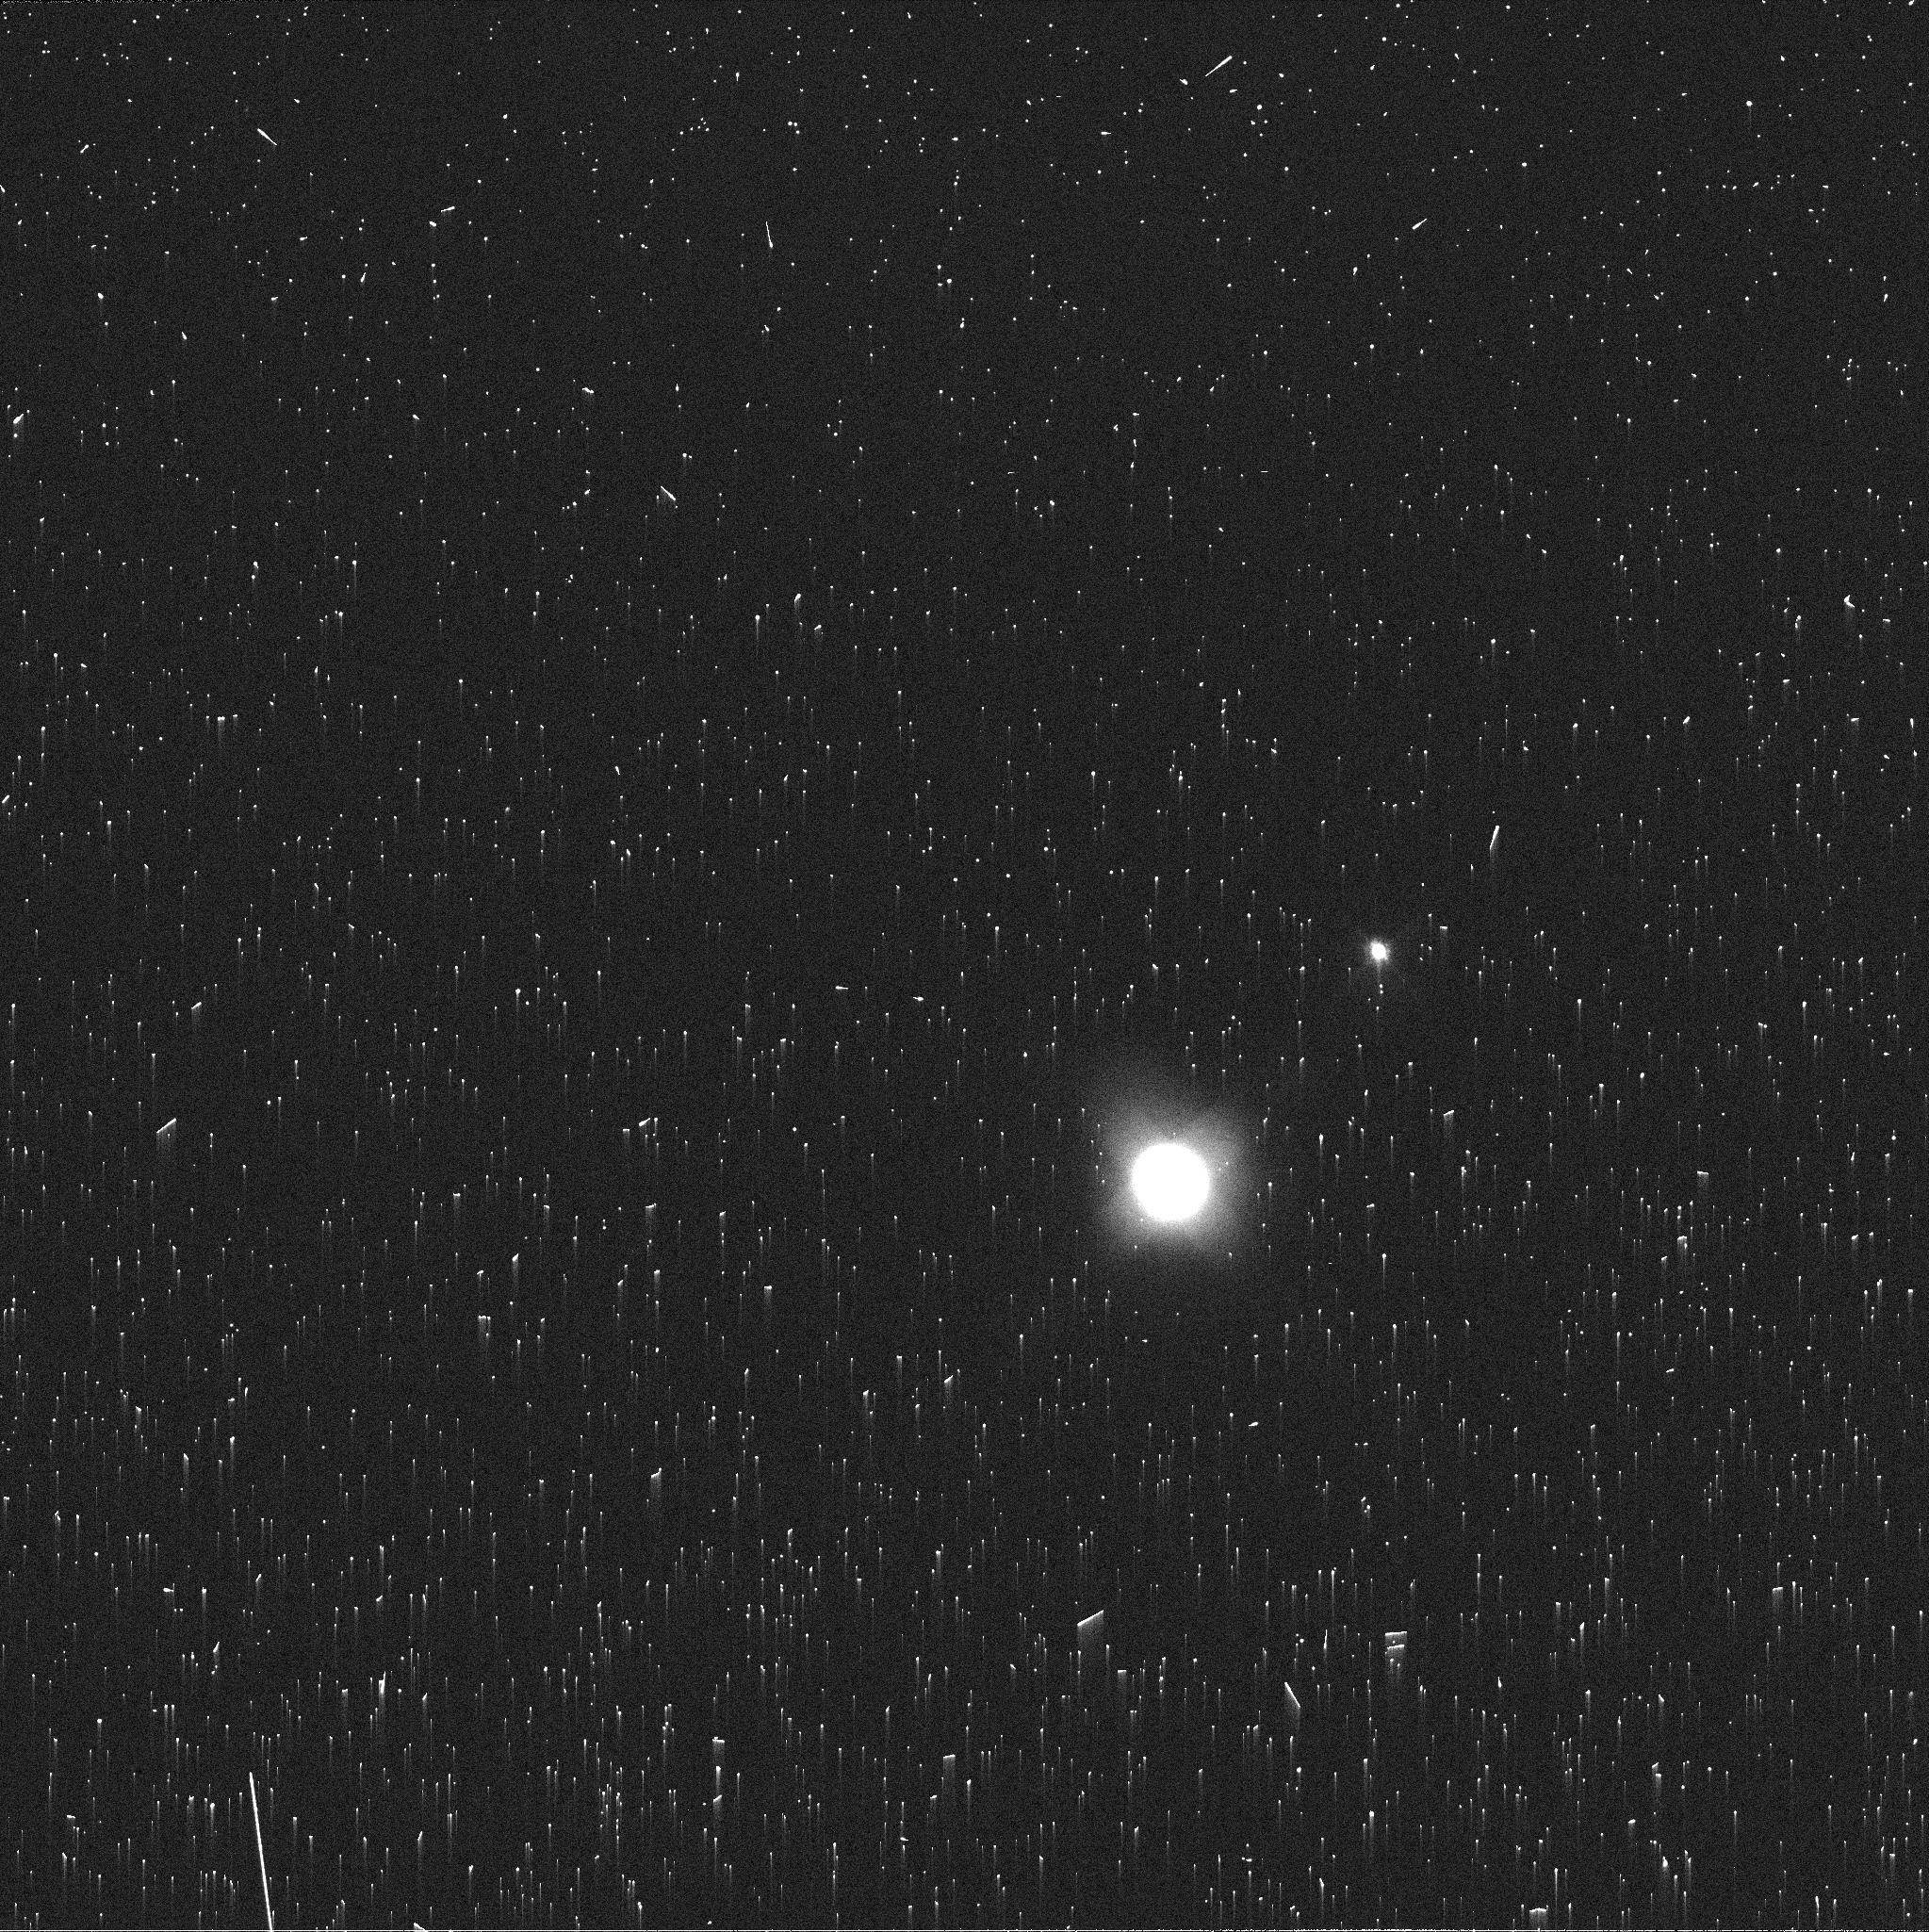
Target: NEPTUNE-MAPS. Instrument: WFC3/UVIS. Filter: FQ619N. Exposure: 2 min. Observation ID: iduy22kjq

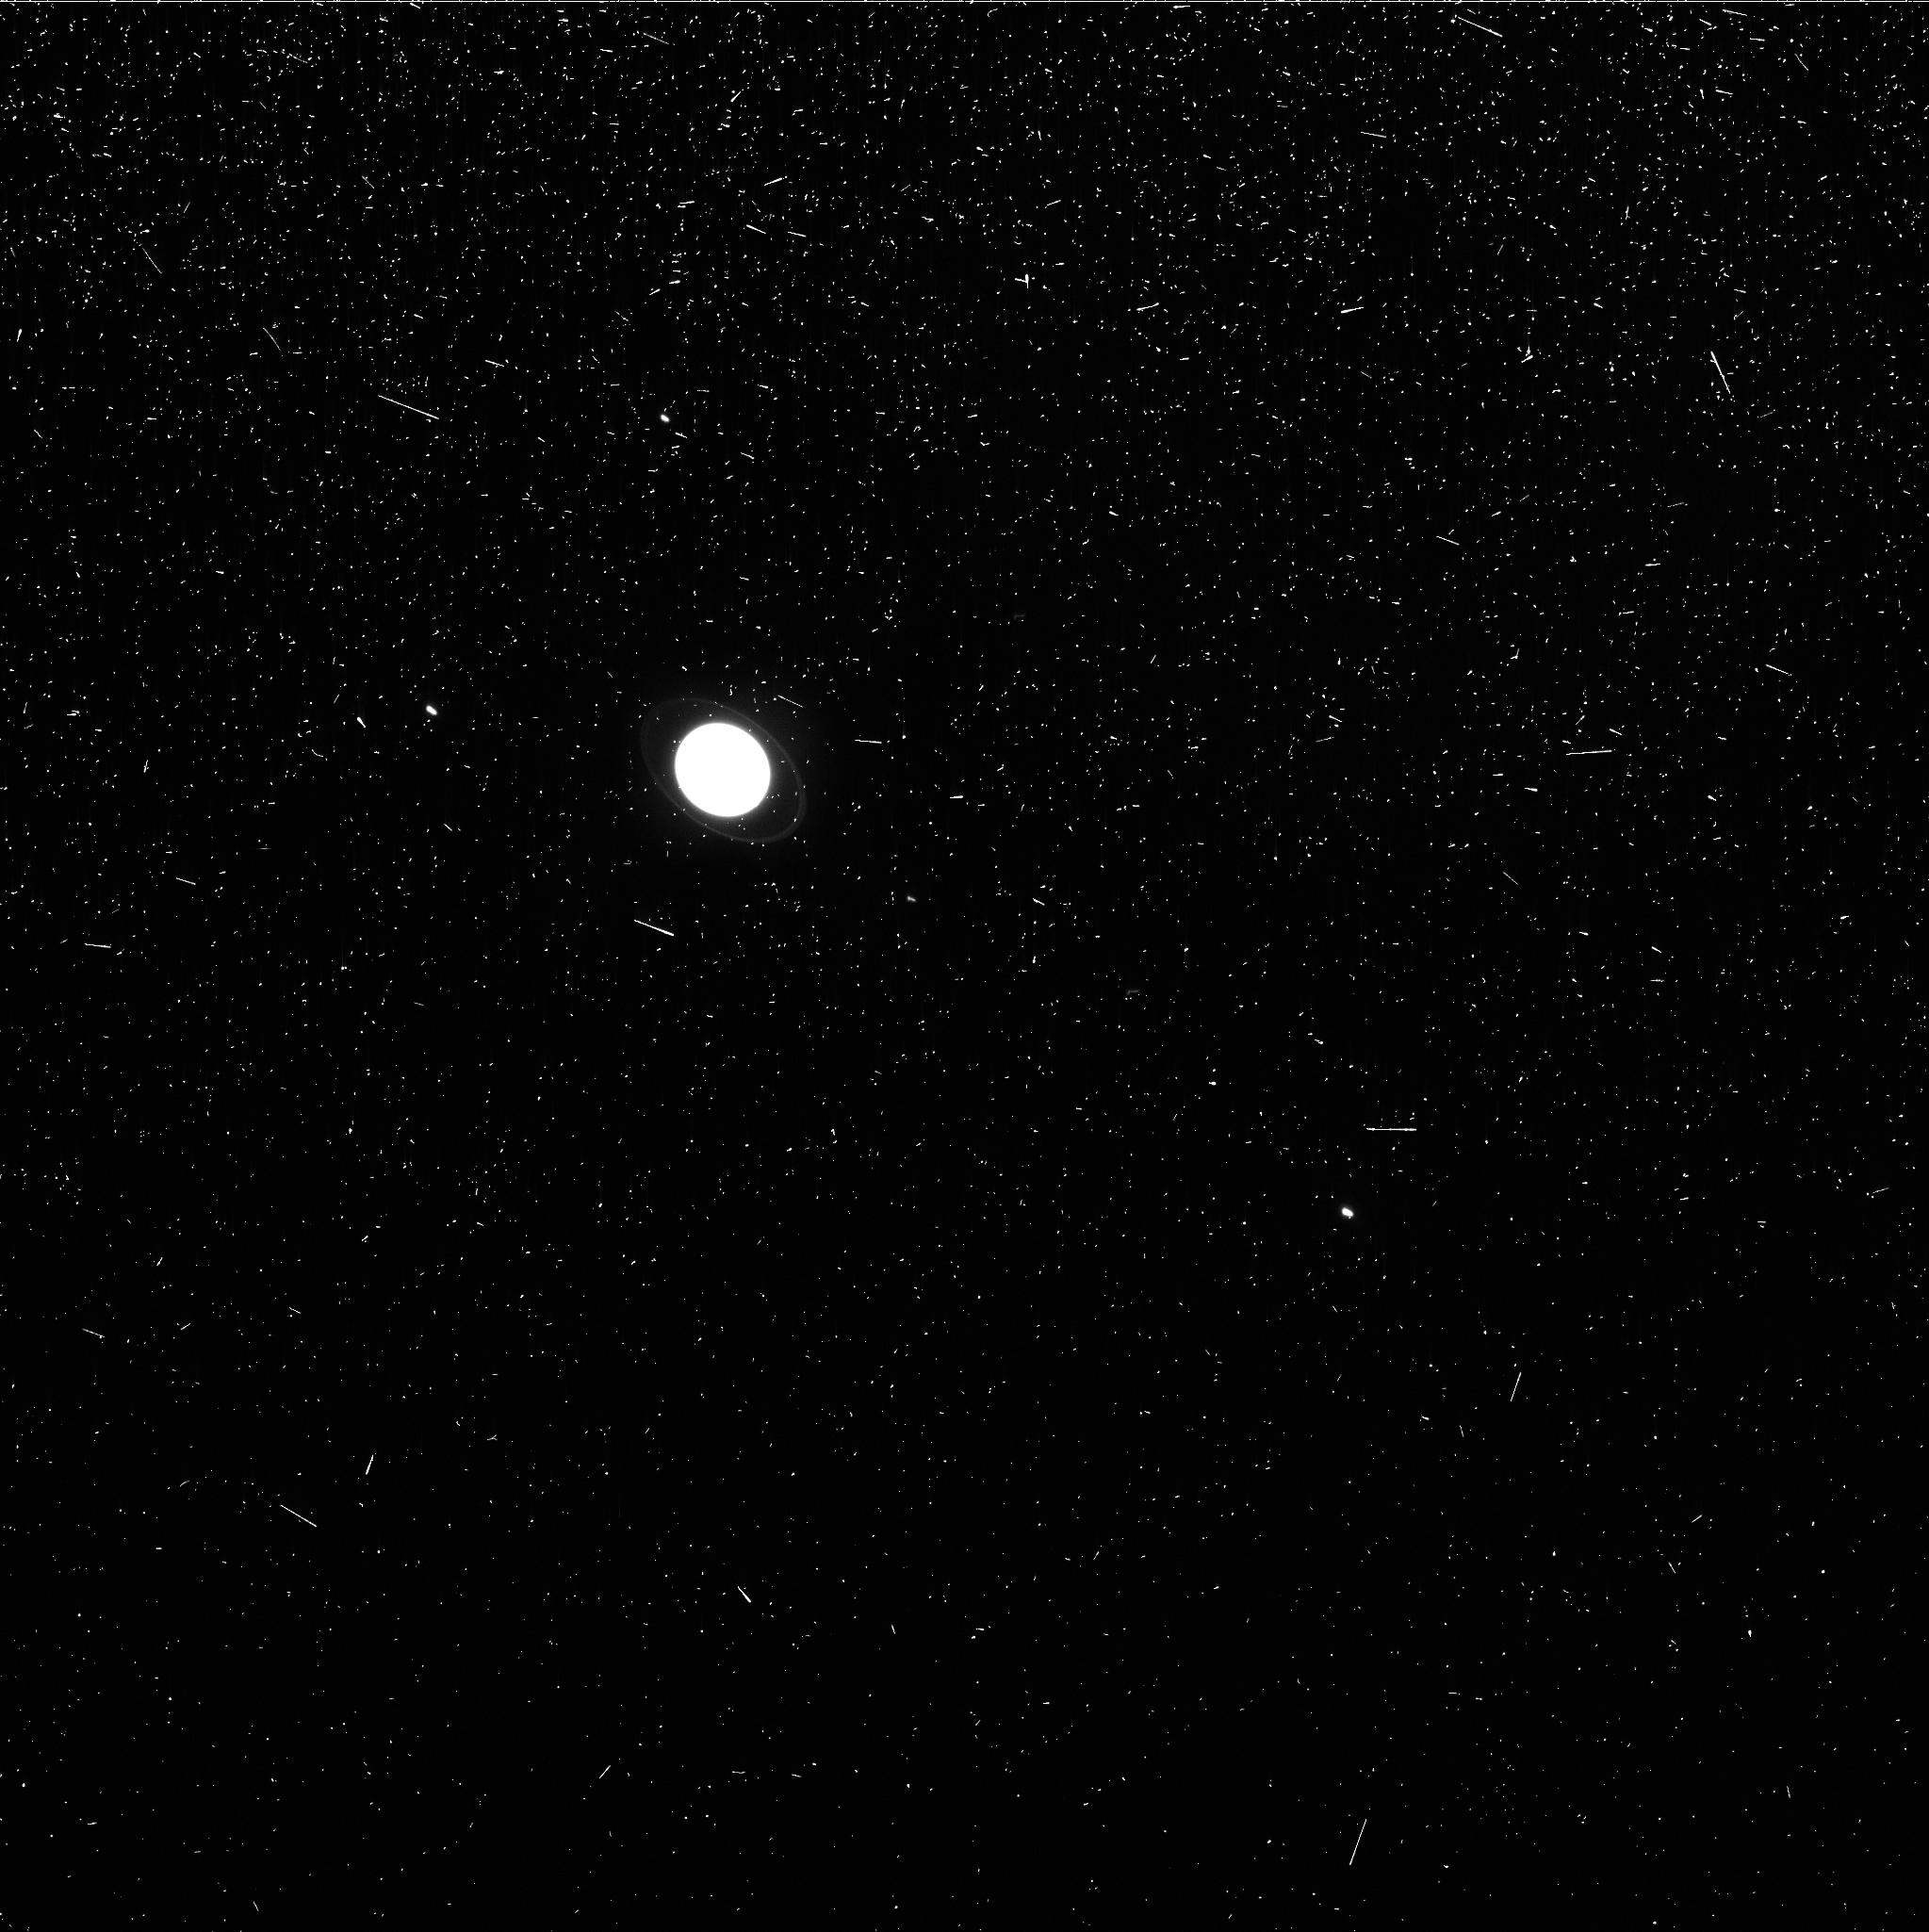
Target: URANUS-MAPS. Instrument: WFC3/UVIS. Filter: FQ727N. Exposure: 3 min. Observation ID: iduy06rxq

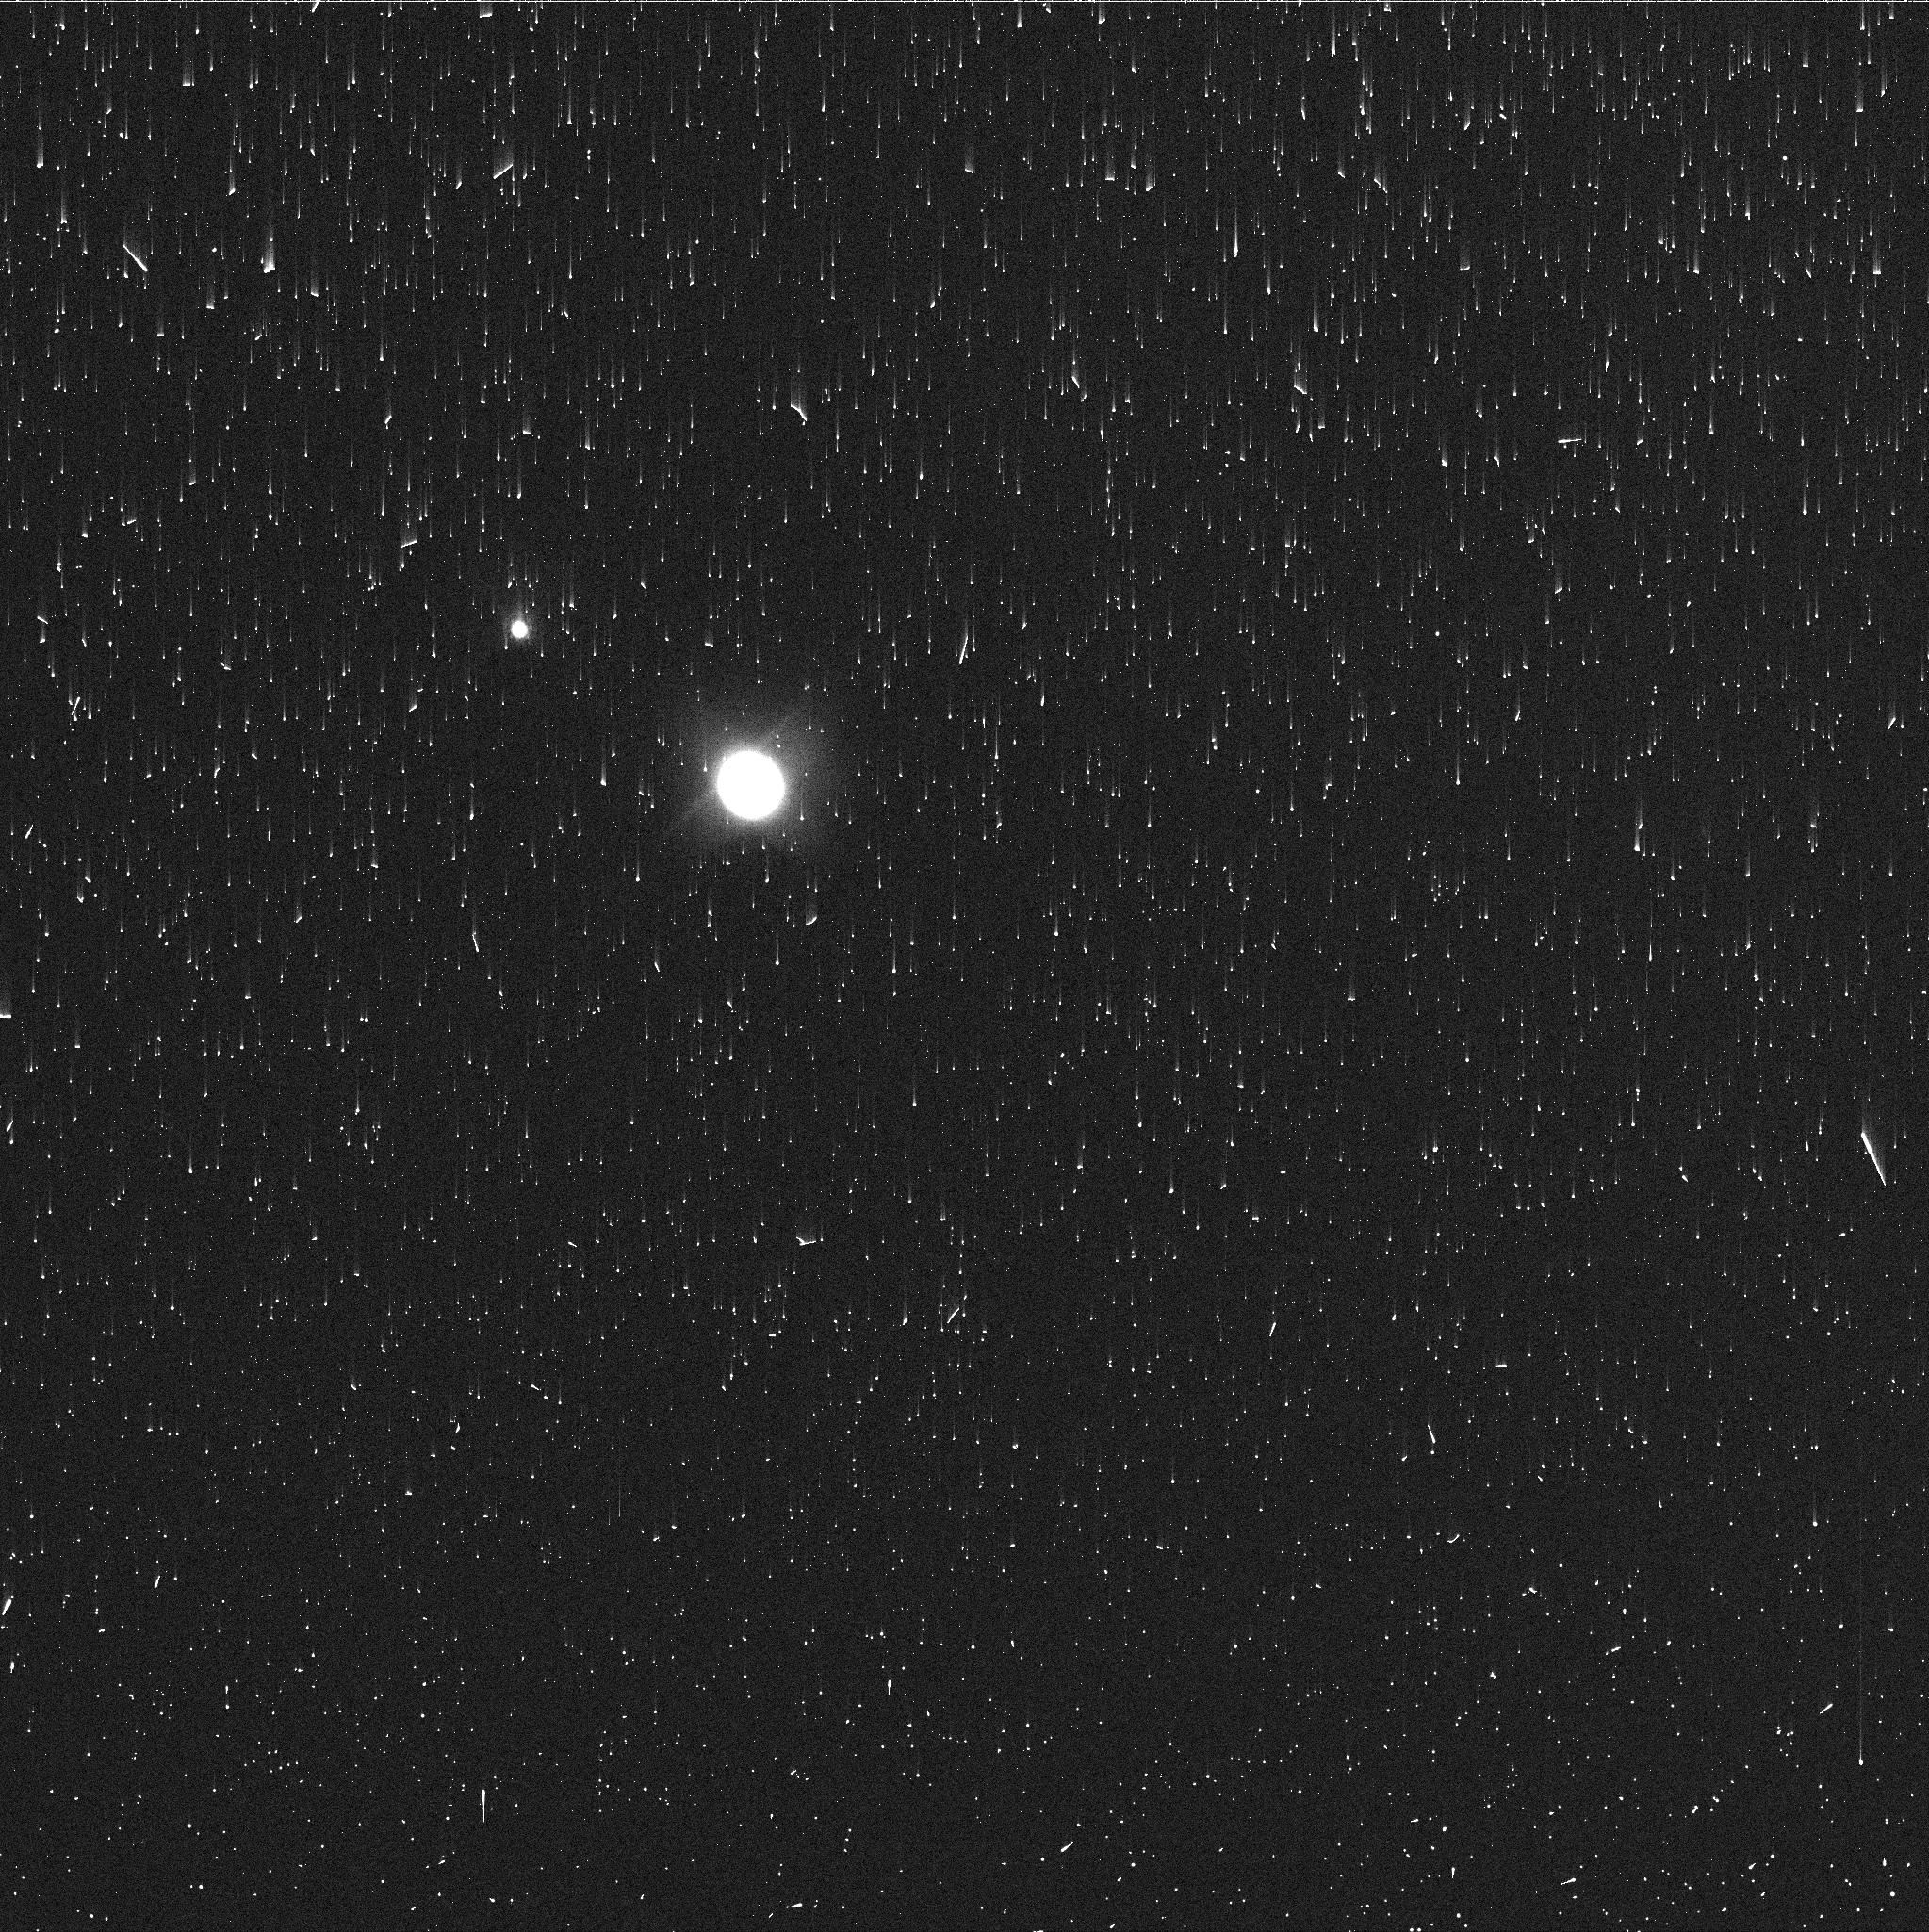
Target: NEPTUNE-MAPS. Instrument: WFC3/UVIS. Filter: FQ727N. Exposure: 2 min. Observation ID: iduy28q0q

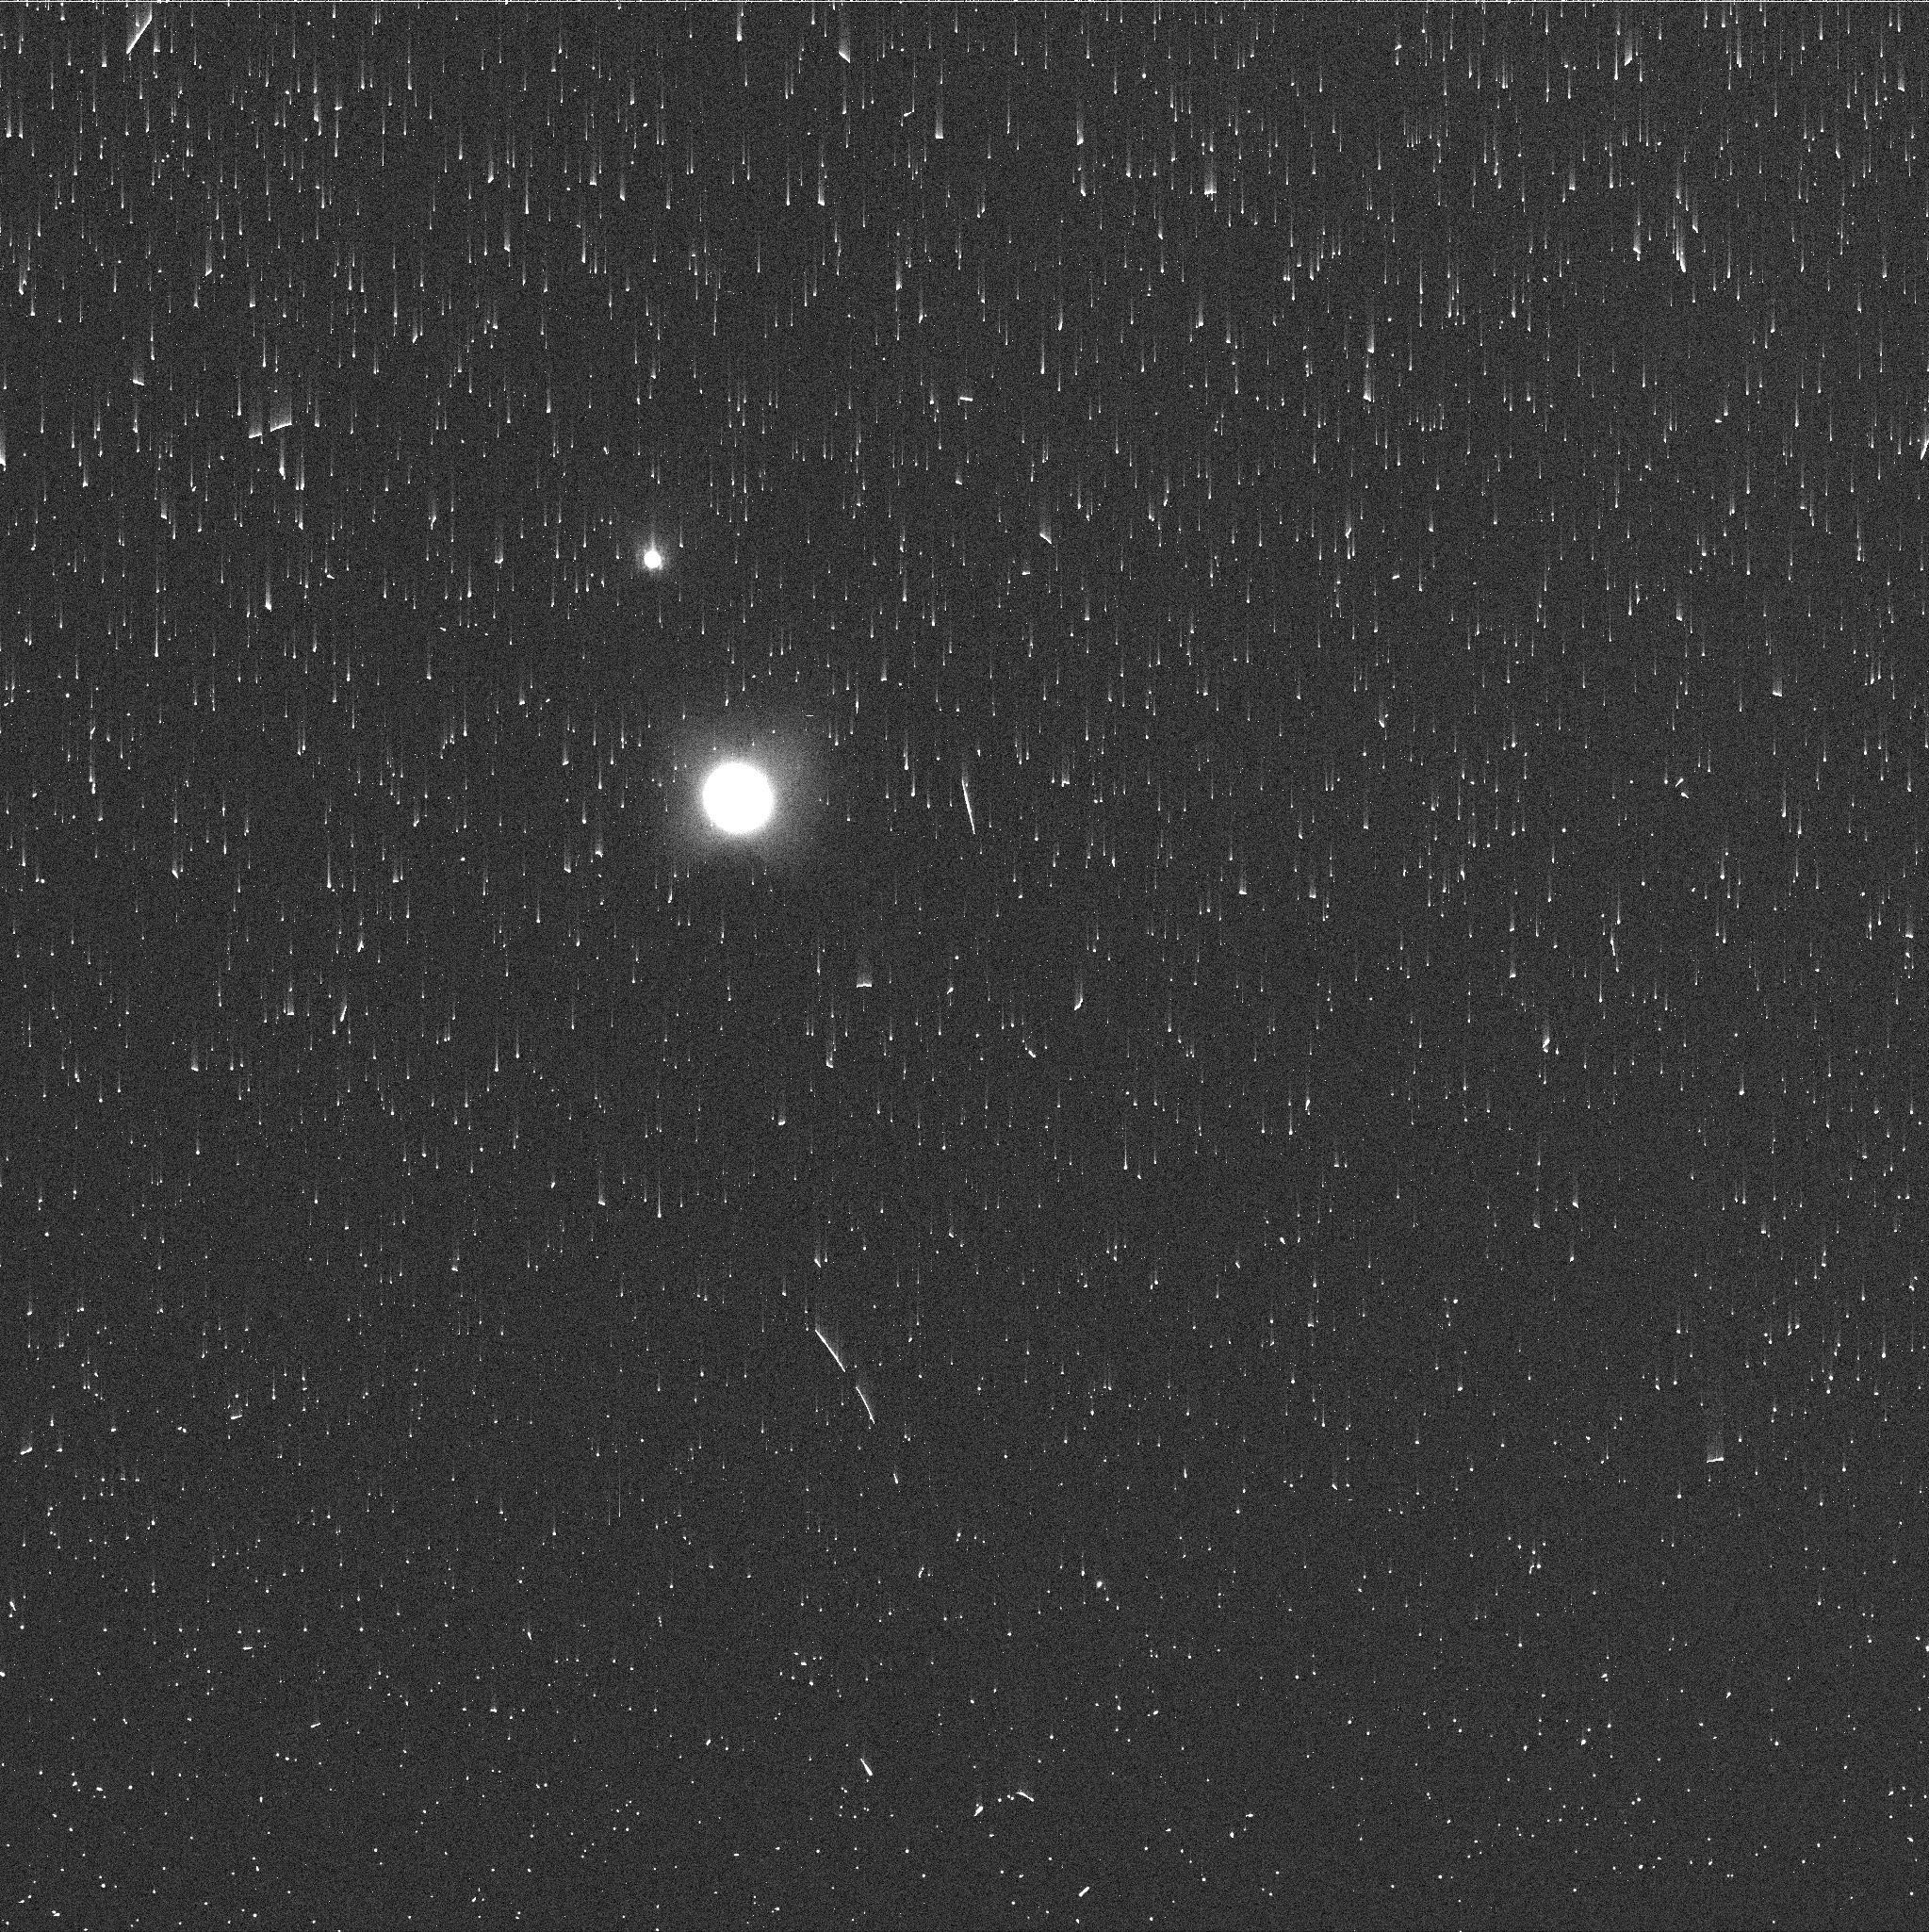
Target: NEPTUNE-MAPS. Instrument: WFC3/UVIS. Filter: FQ727N. Exposure: 2 min. Observation ID: iduy26nuq

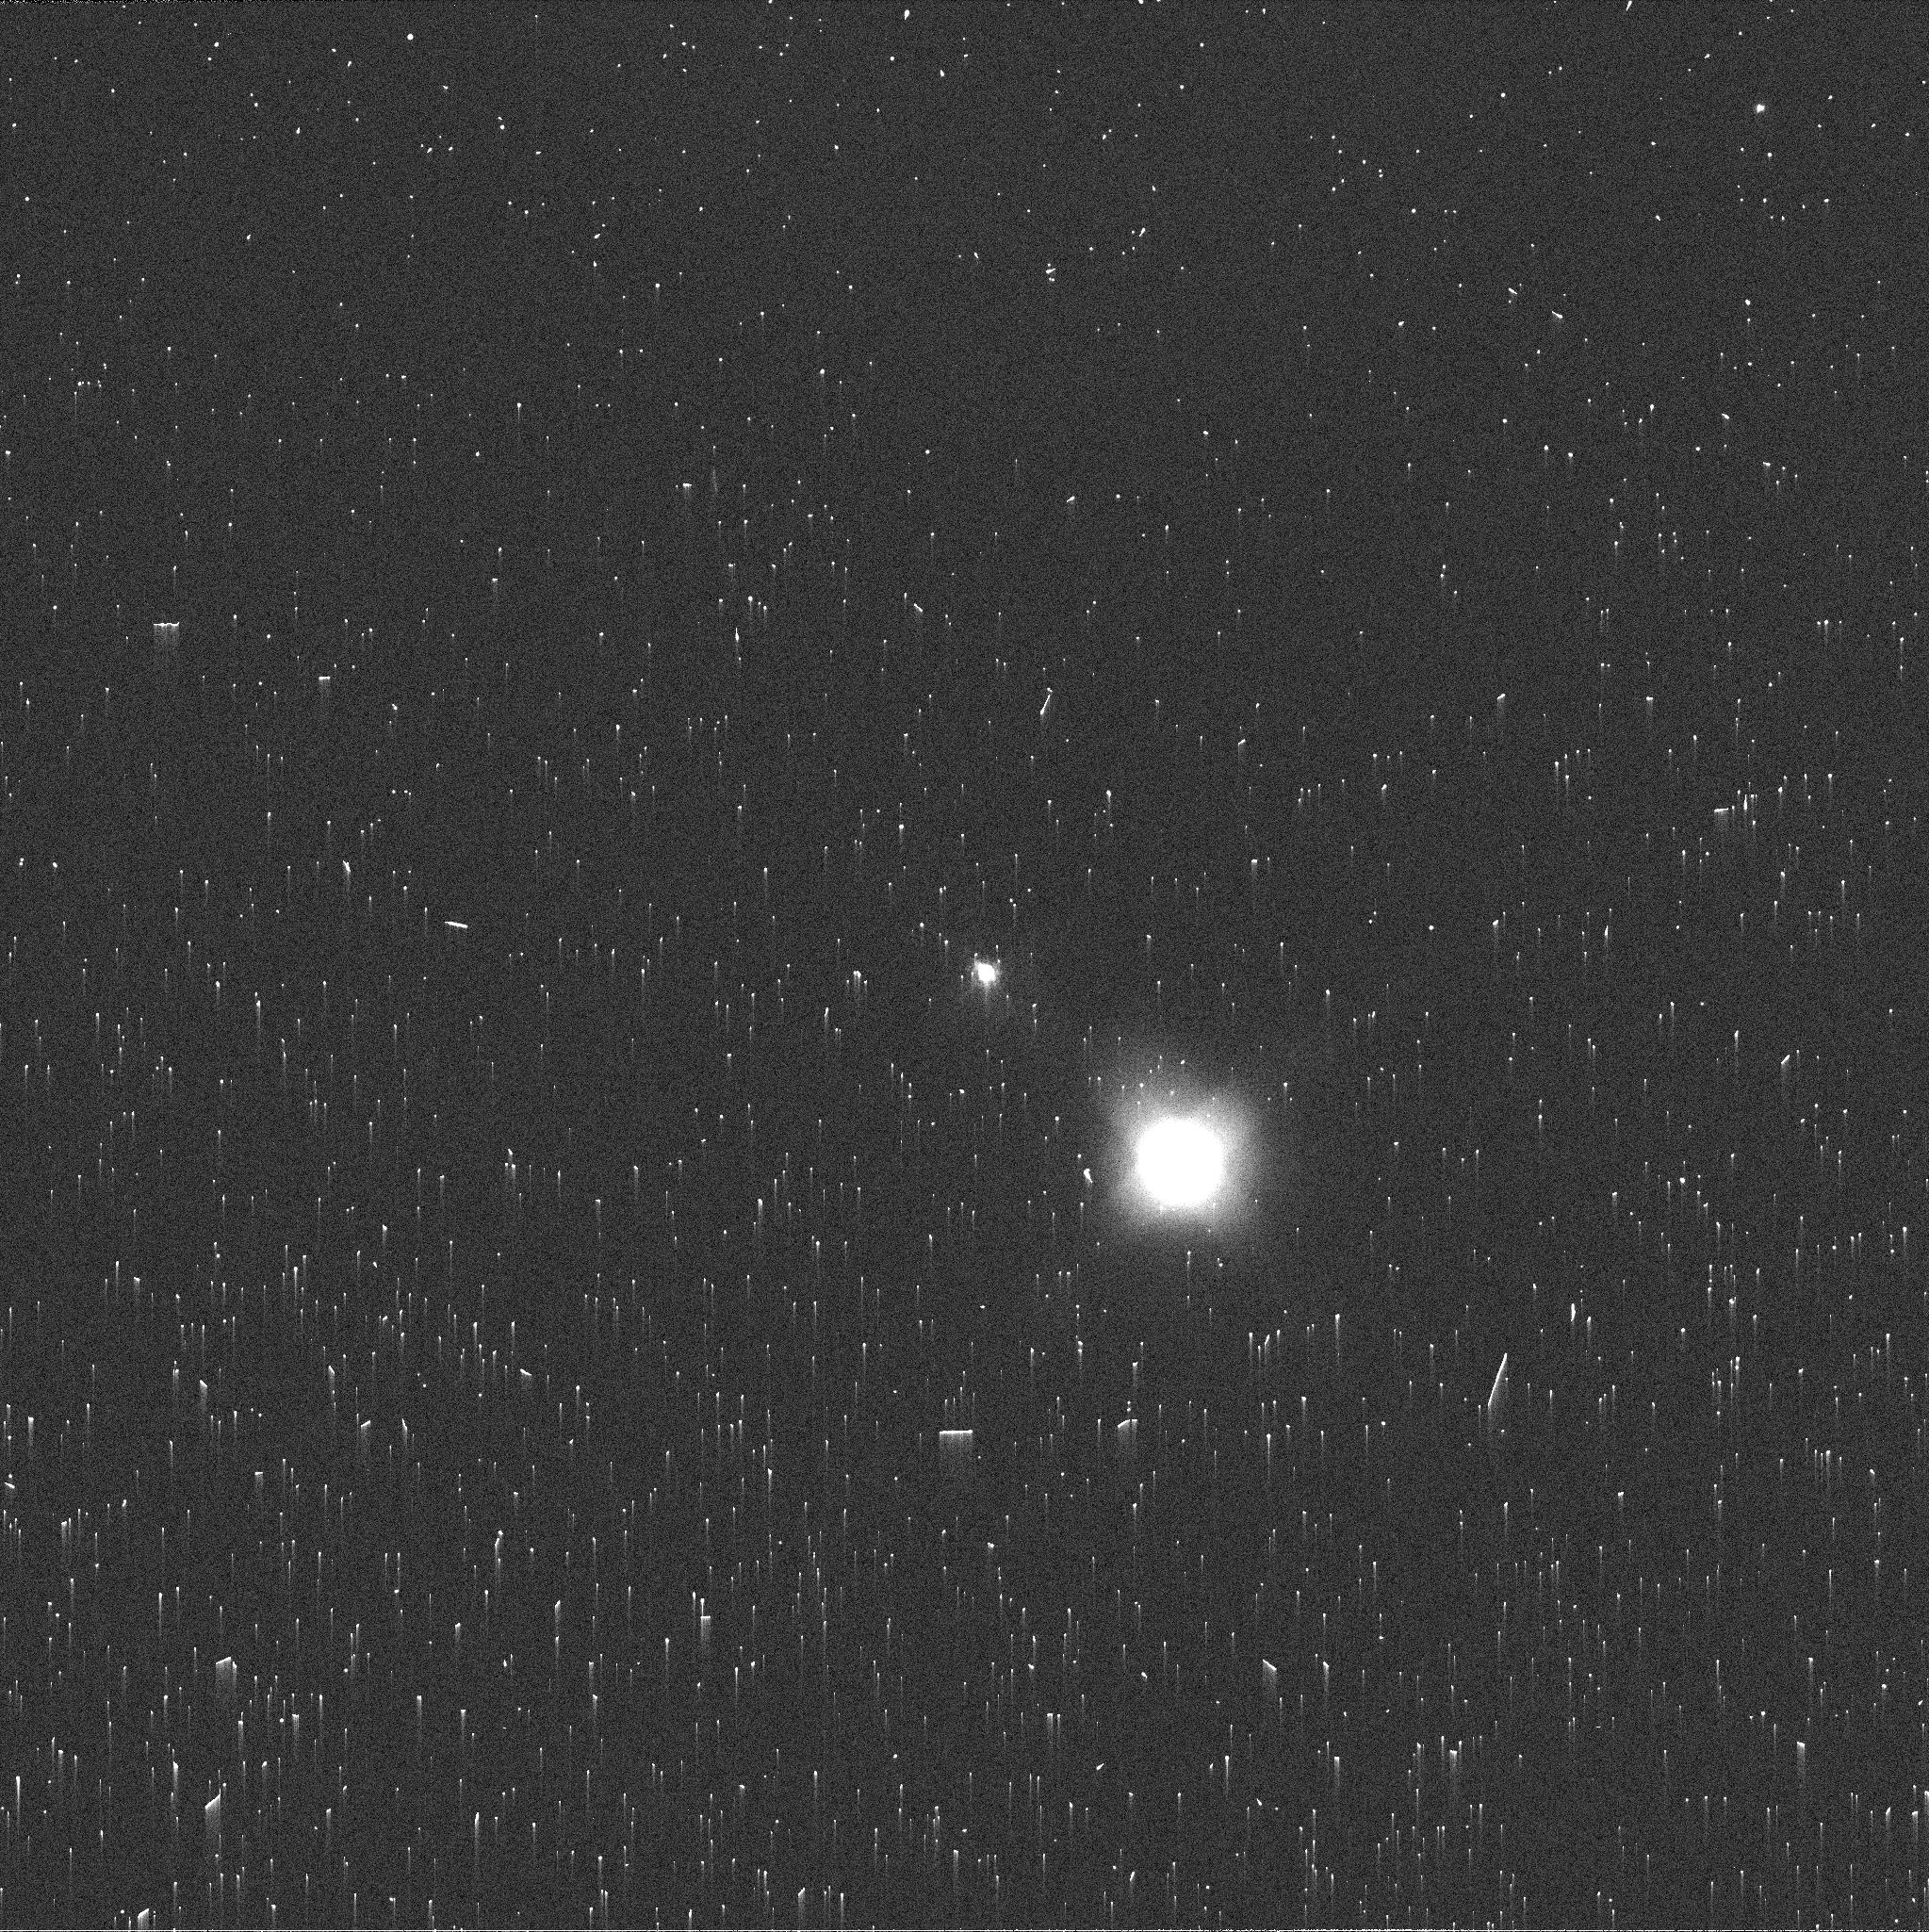
Target: NEPTUNE-MAPS. Instrument: WFC3/UVIS. Filter: FQ619N. Exposure: 2 min. Observation ID: iduy27pcq

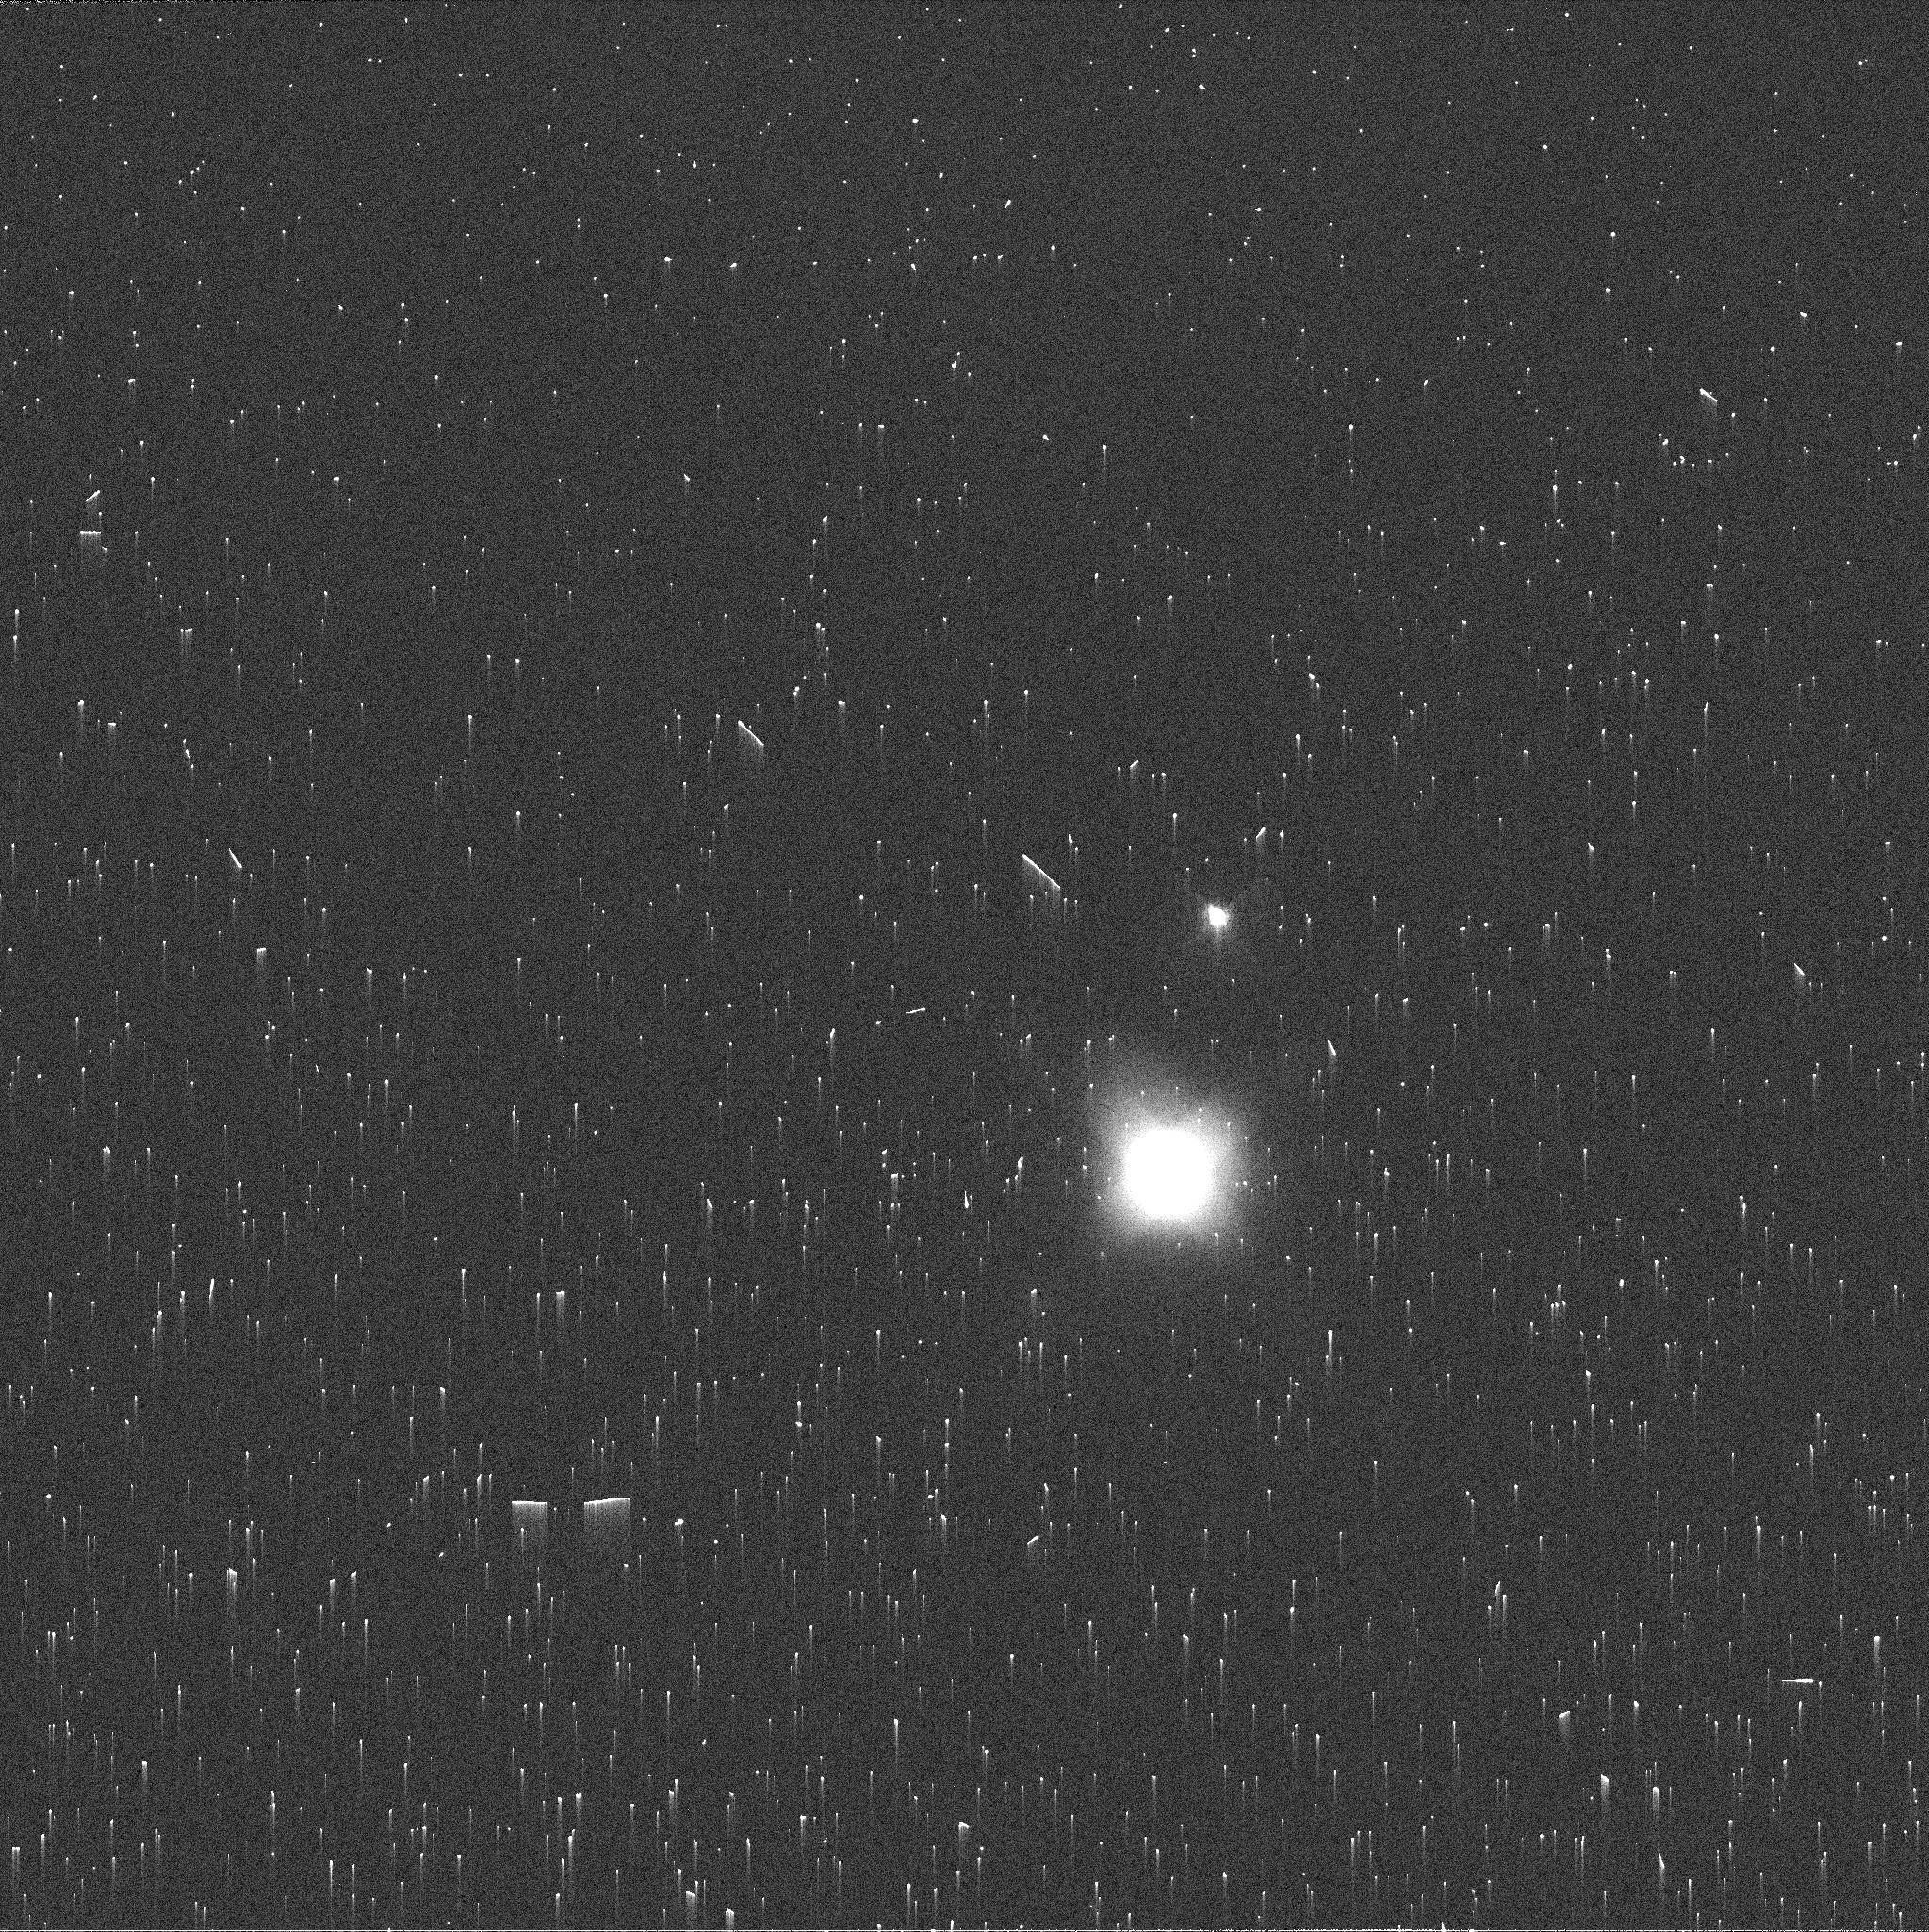
Target: NEPTUNE-MAPS. Instrument: WFC3/UVIS. Filter: FQ619N. Exposure: 2 min. Observation ID: iduy24lzq

Hubble 2020: Outer Planet Atmospheres Legacy (OPAL) Program (PI: Simon, Amy)

Long time base observations of the outer planets are critical in understanding the atmospheric dynamics and evolution of the gas giants. We propose yearly monitoring of each giant planet for the remainder of Hubble's lifetime to provide a lasting legacy of increasingly valuable data for time-domain studies. The Hubble Space Telescope is a unique asset to planetary science, allowing high spatial resolution data with absolute photometric knowledge. For the outer planets, gas/ice giant planets Jupiter, Saturn, Uranus and Neptune, many phenomena happen on timescales of years to decades, and the data we propose are beyond the scope of a typical GO program. Hubble is the only platform that can provide high spatial resolution global studies of cloud coloration, activity, and motion on a consistent time basis to help constrain the underlying mechanics.